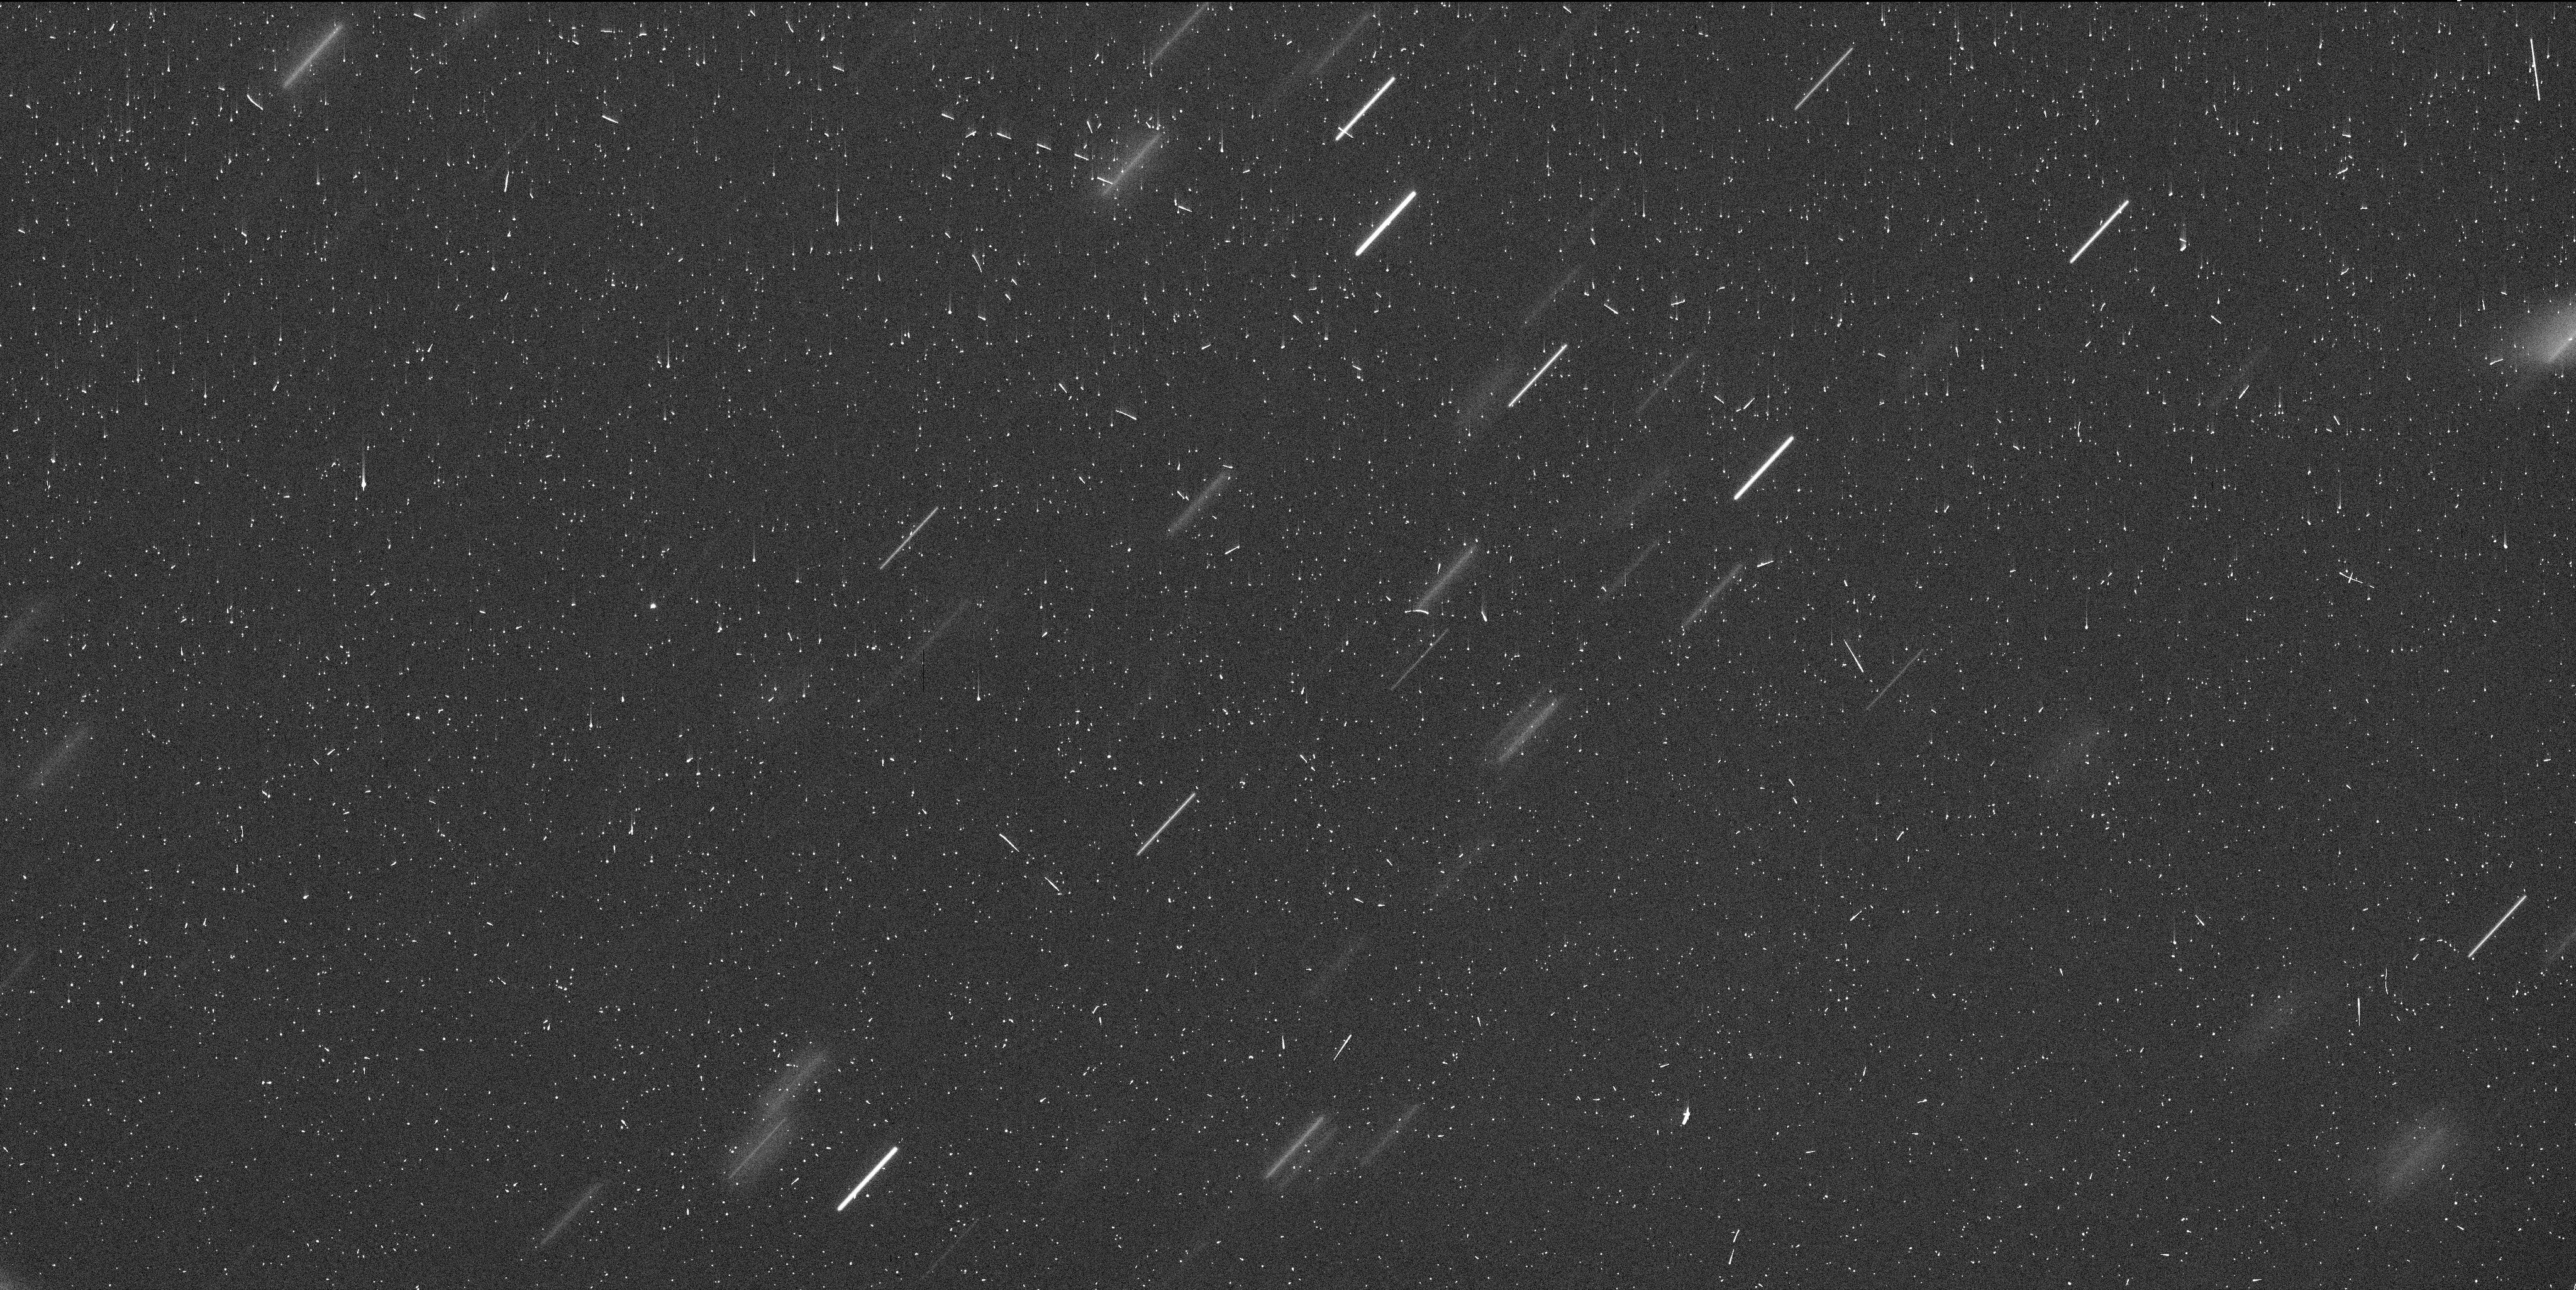
Target: DIDYMOS-UPDATE
Instrument: WFC3/UVIS
Filter: F350LP
Exposure: 6 min
Observation ID: if3l08c7q

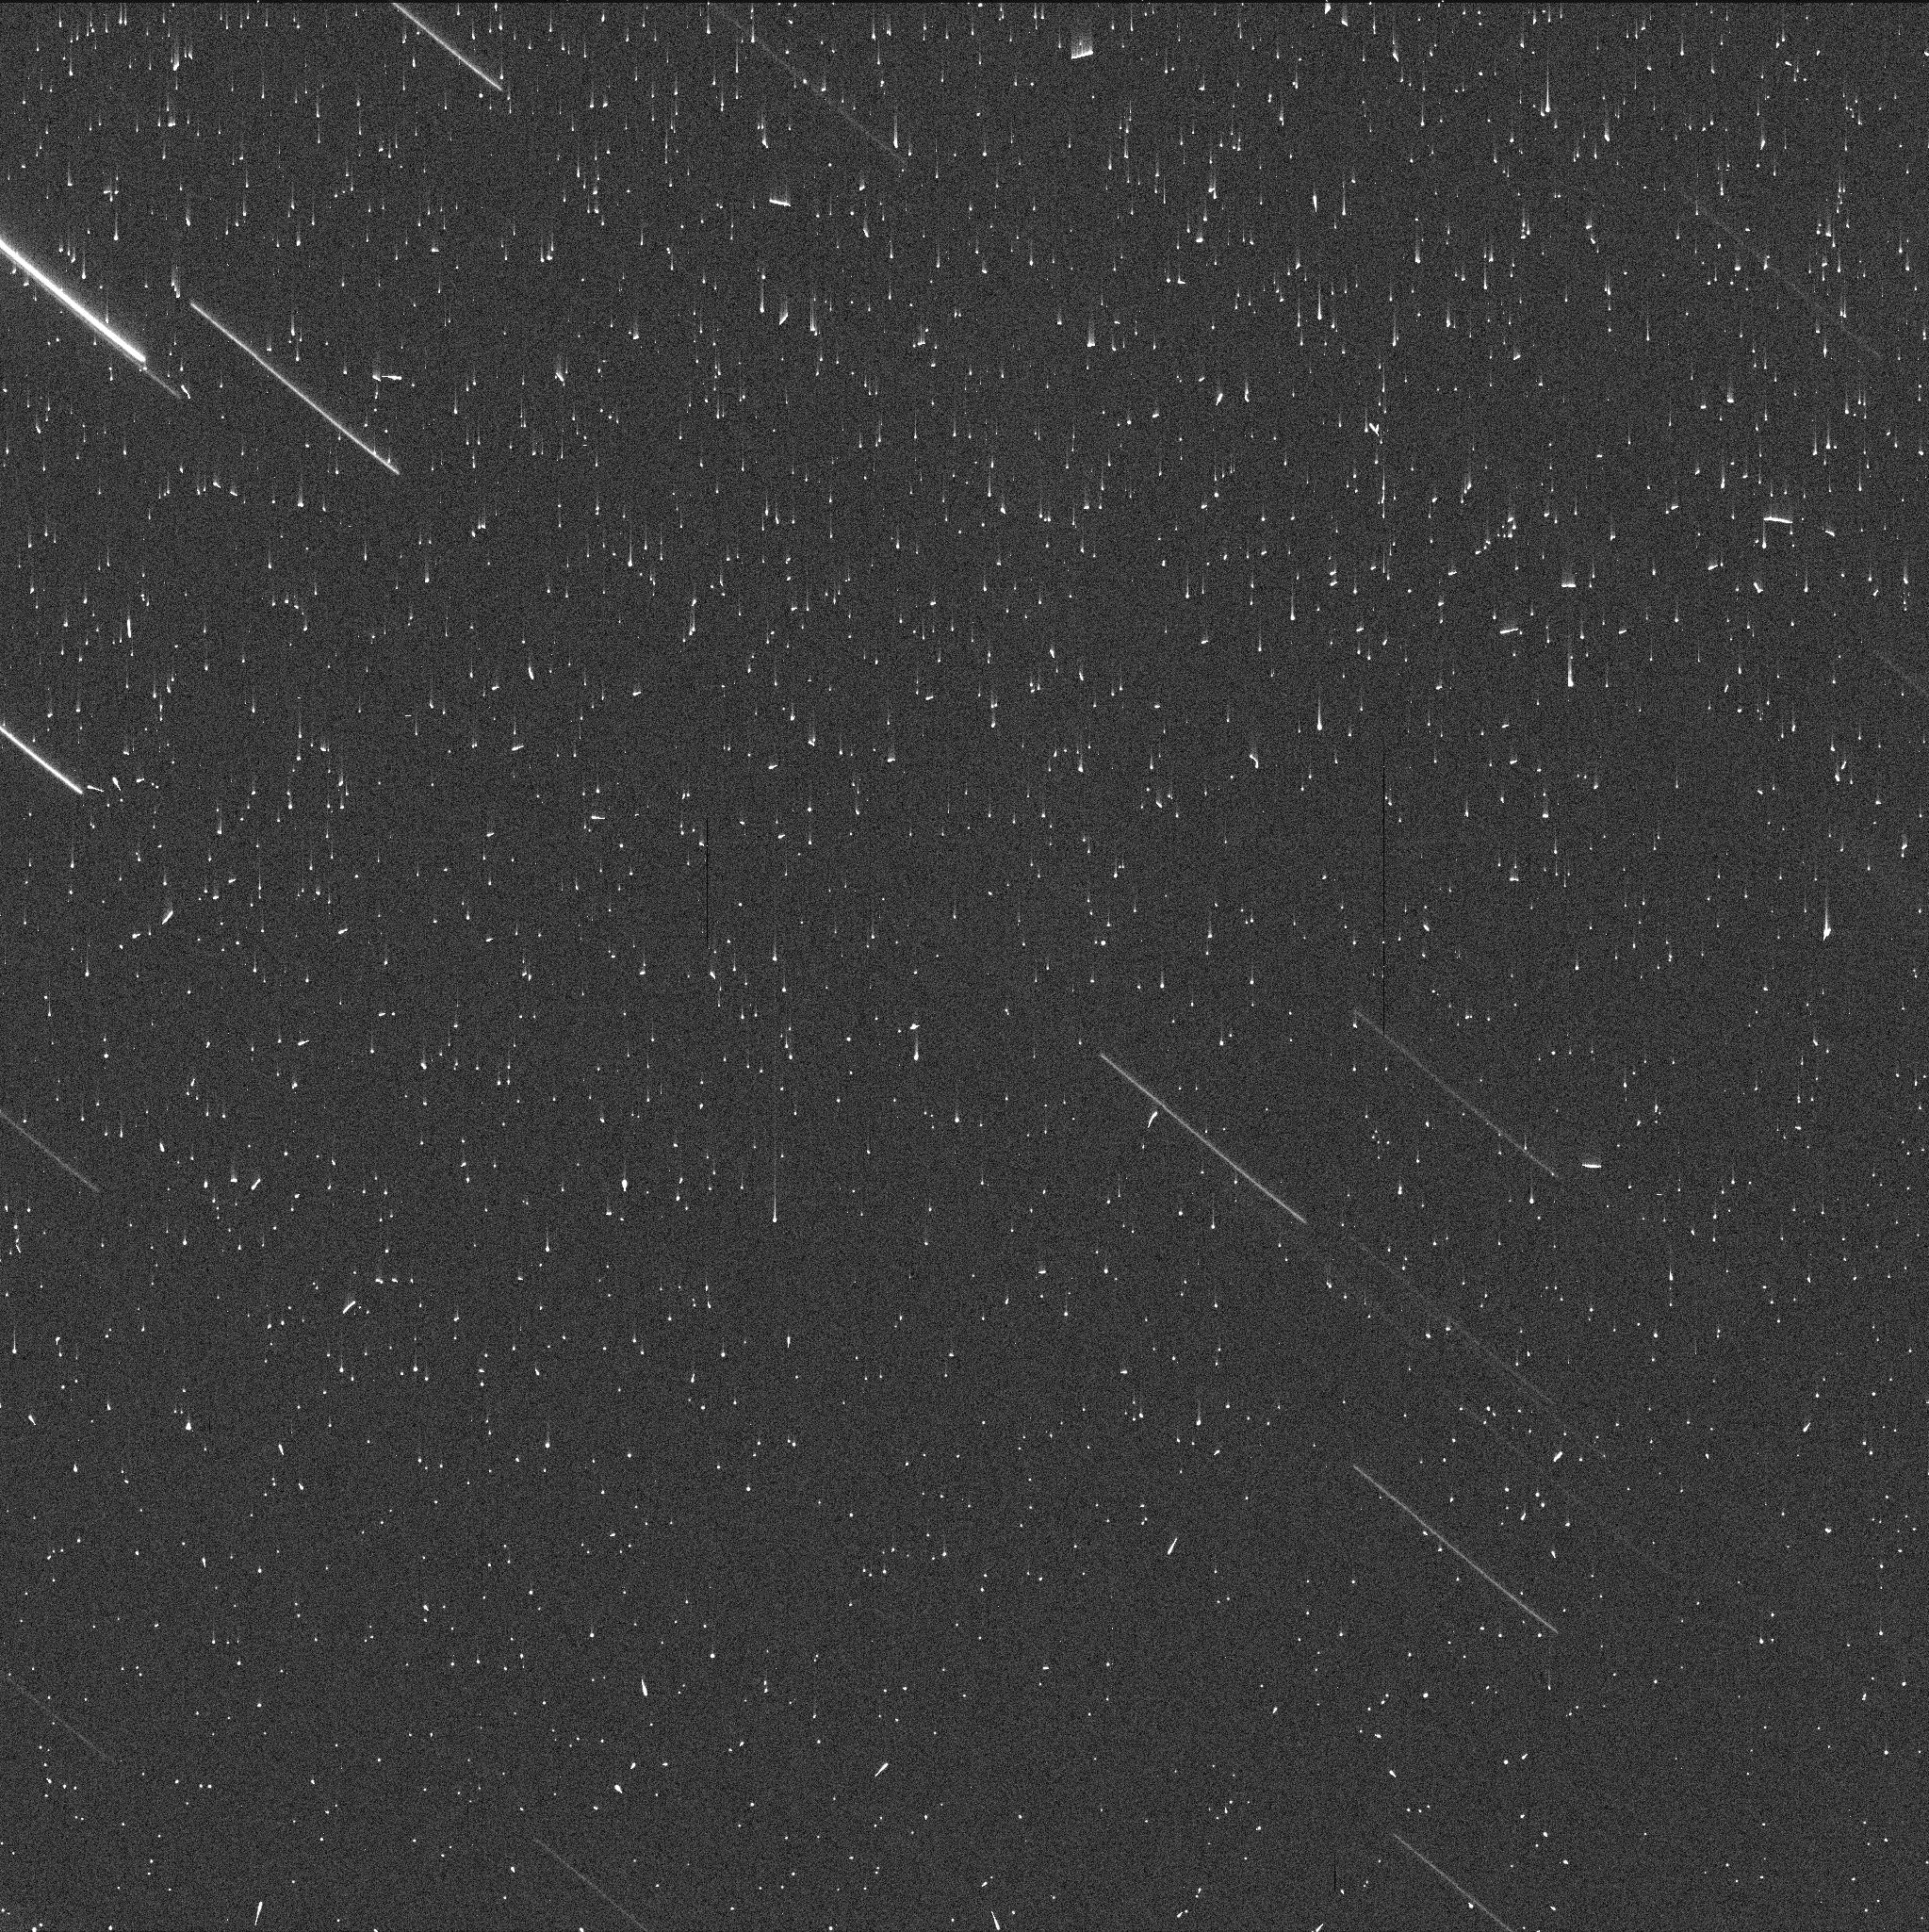
Target: DIDYMOS
Instrument: WFC3/UVIS
Filter: F350LP
Exposure: 2 min
Observation ID: if3l02whq

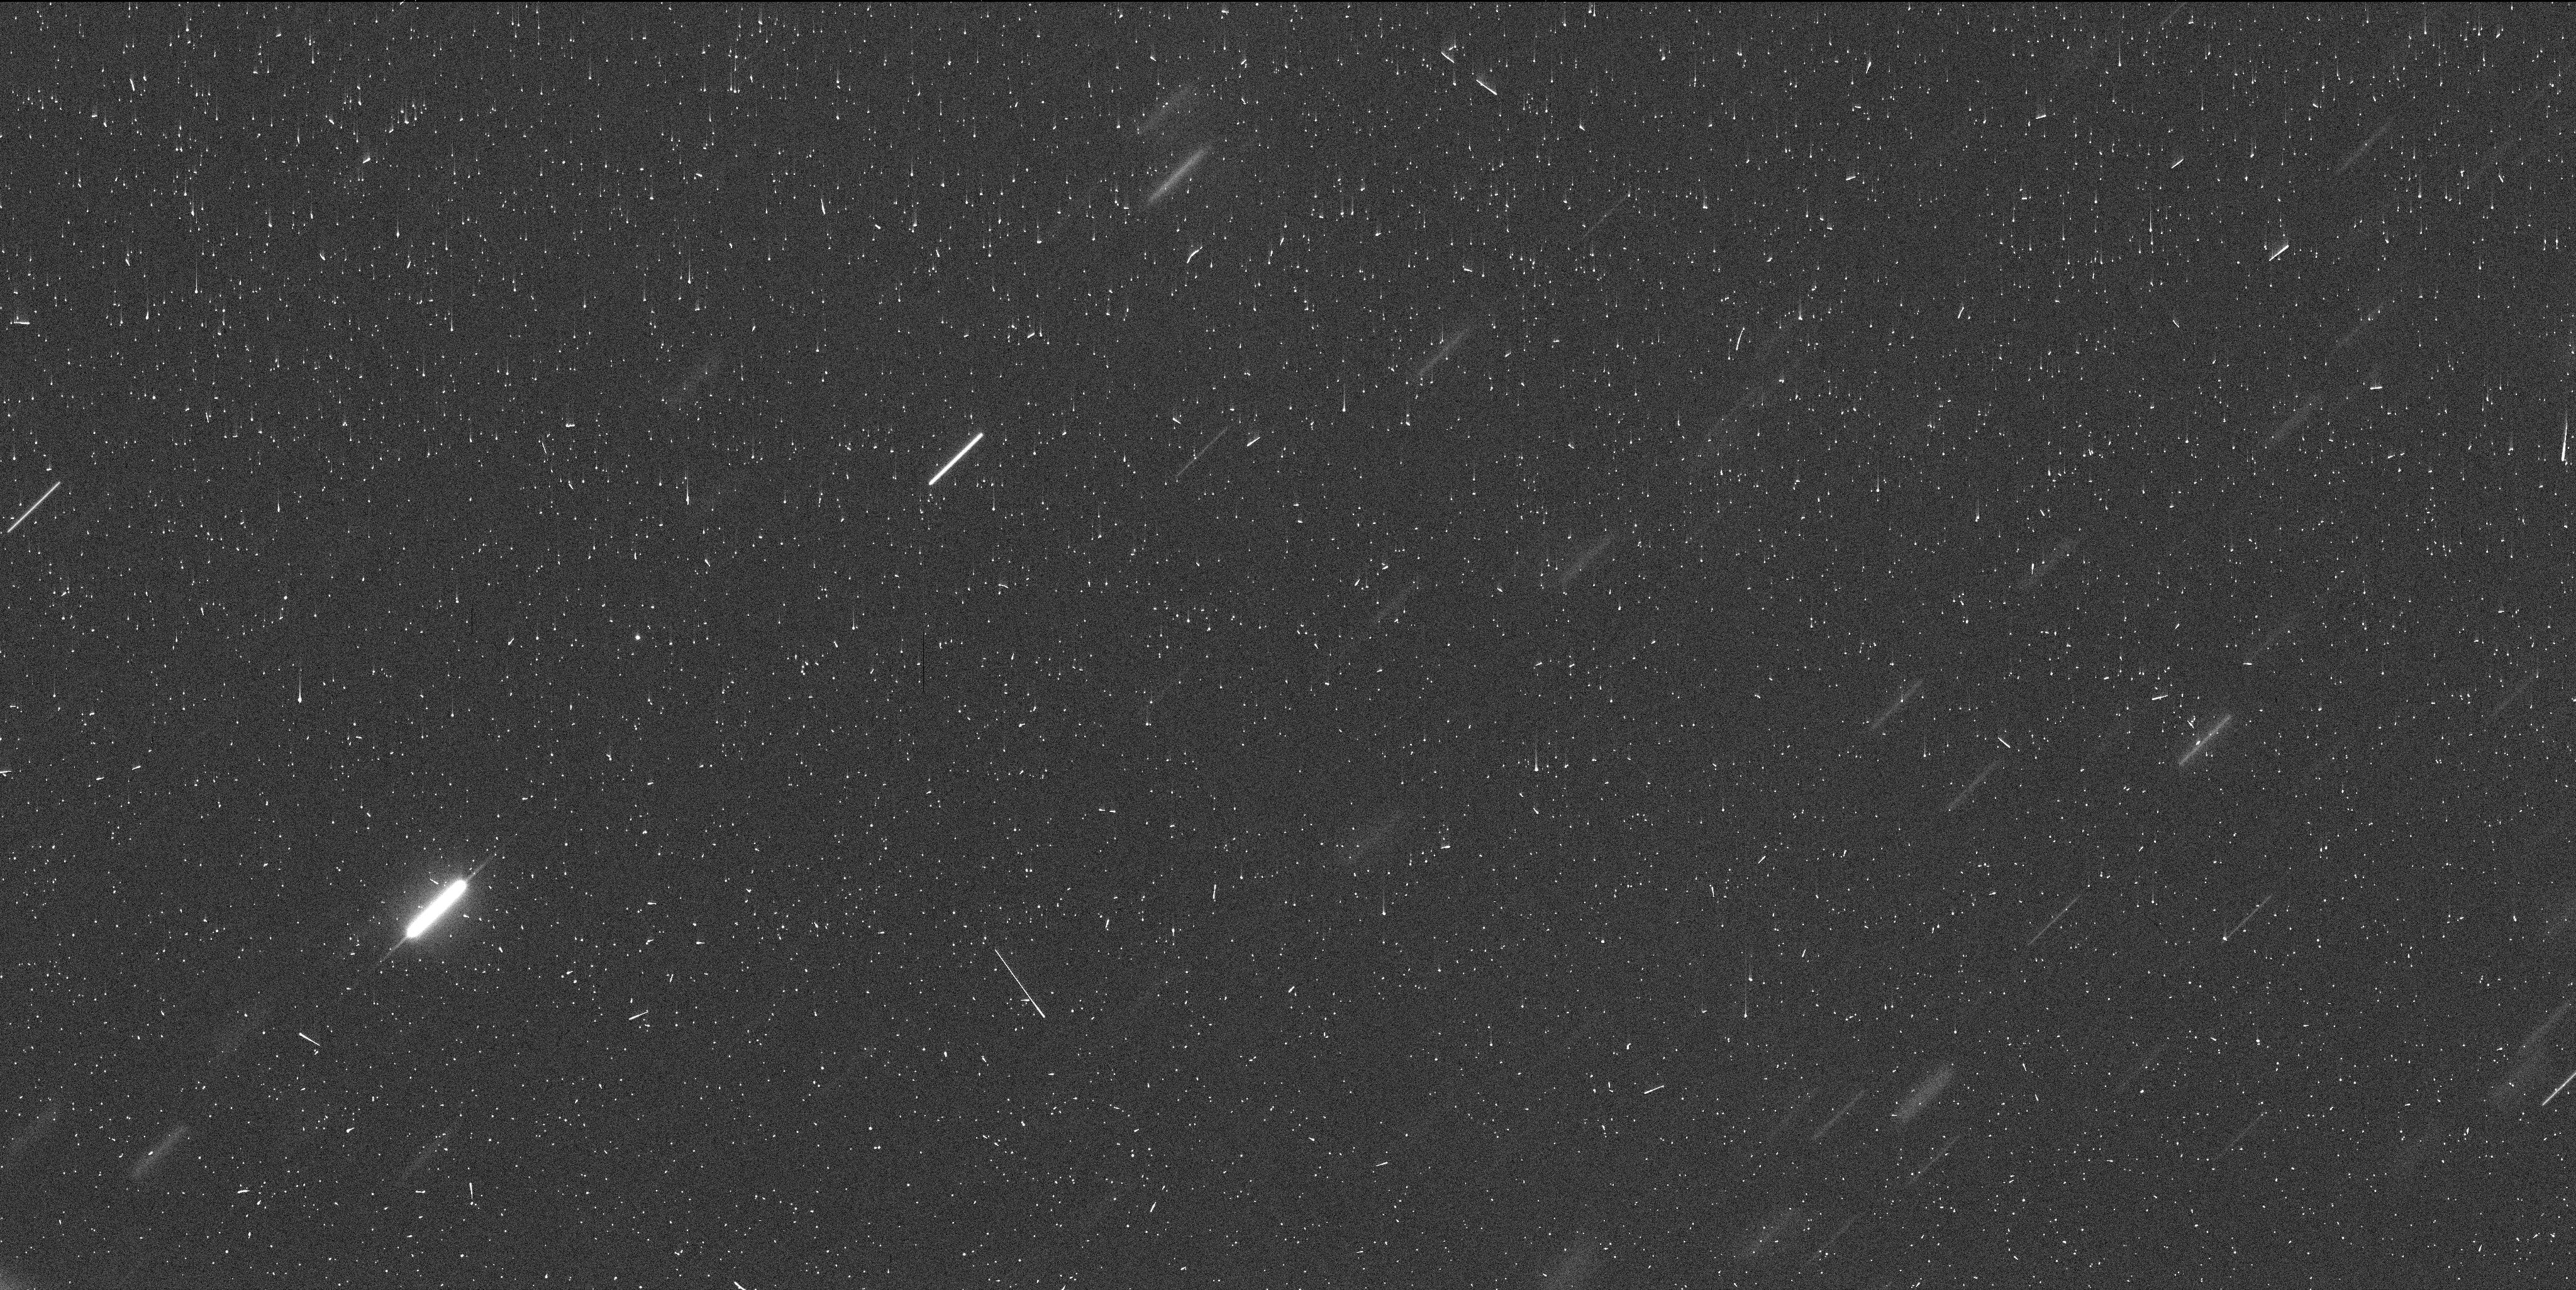
Target: DIDYMOS-UPDATE
Instrument: WFC3/UVIS
Filter: F350LP
Exposure: 6 min
Observation ID: if3l17cnq

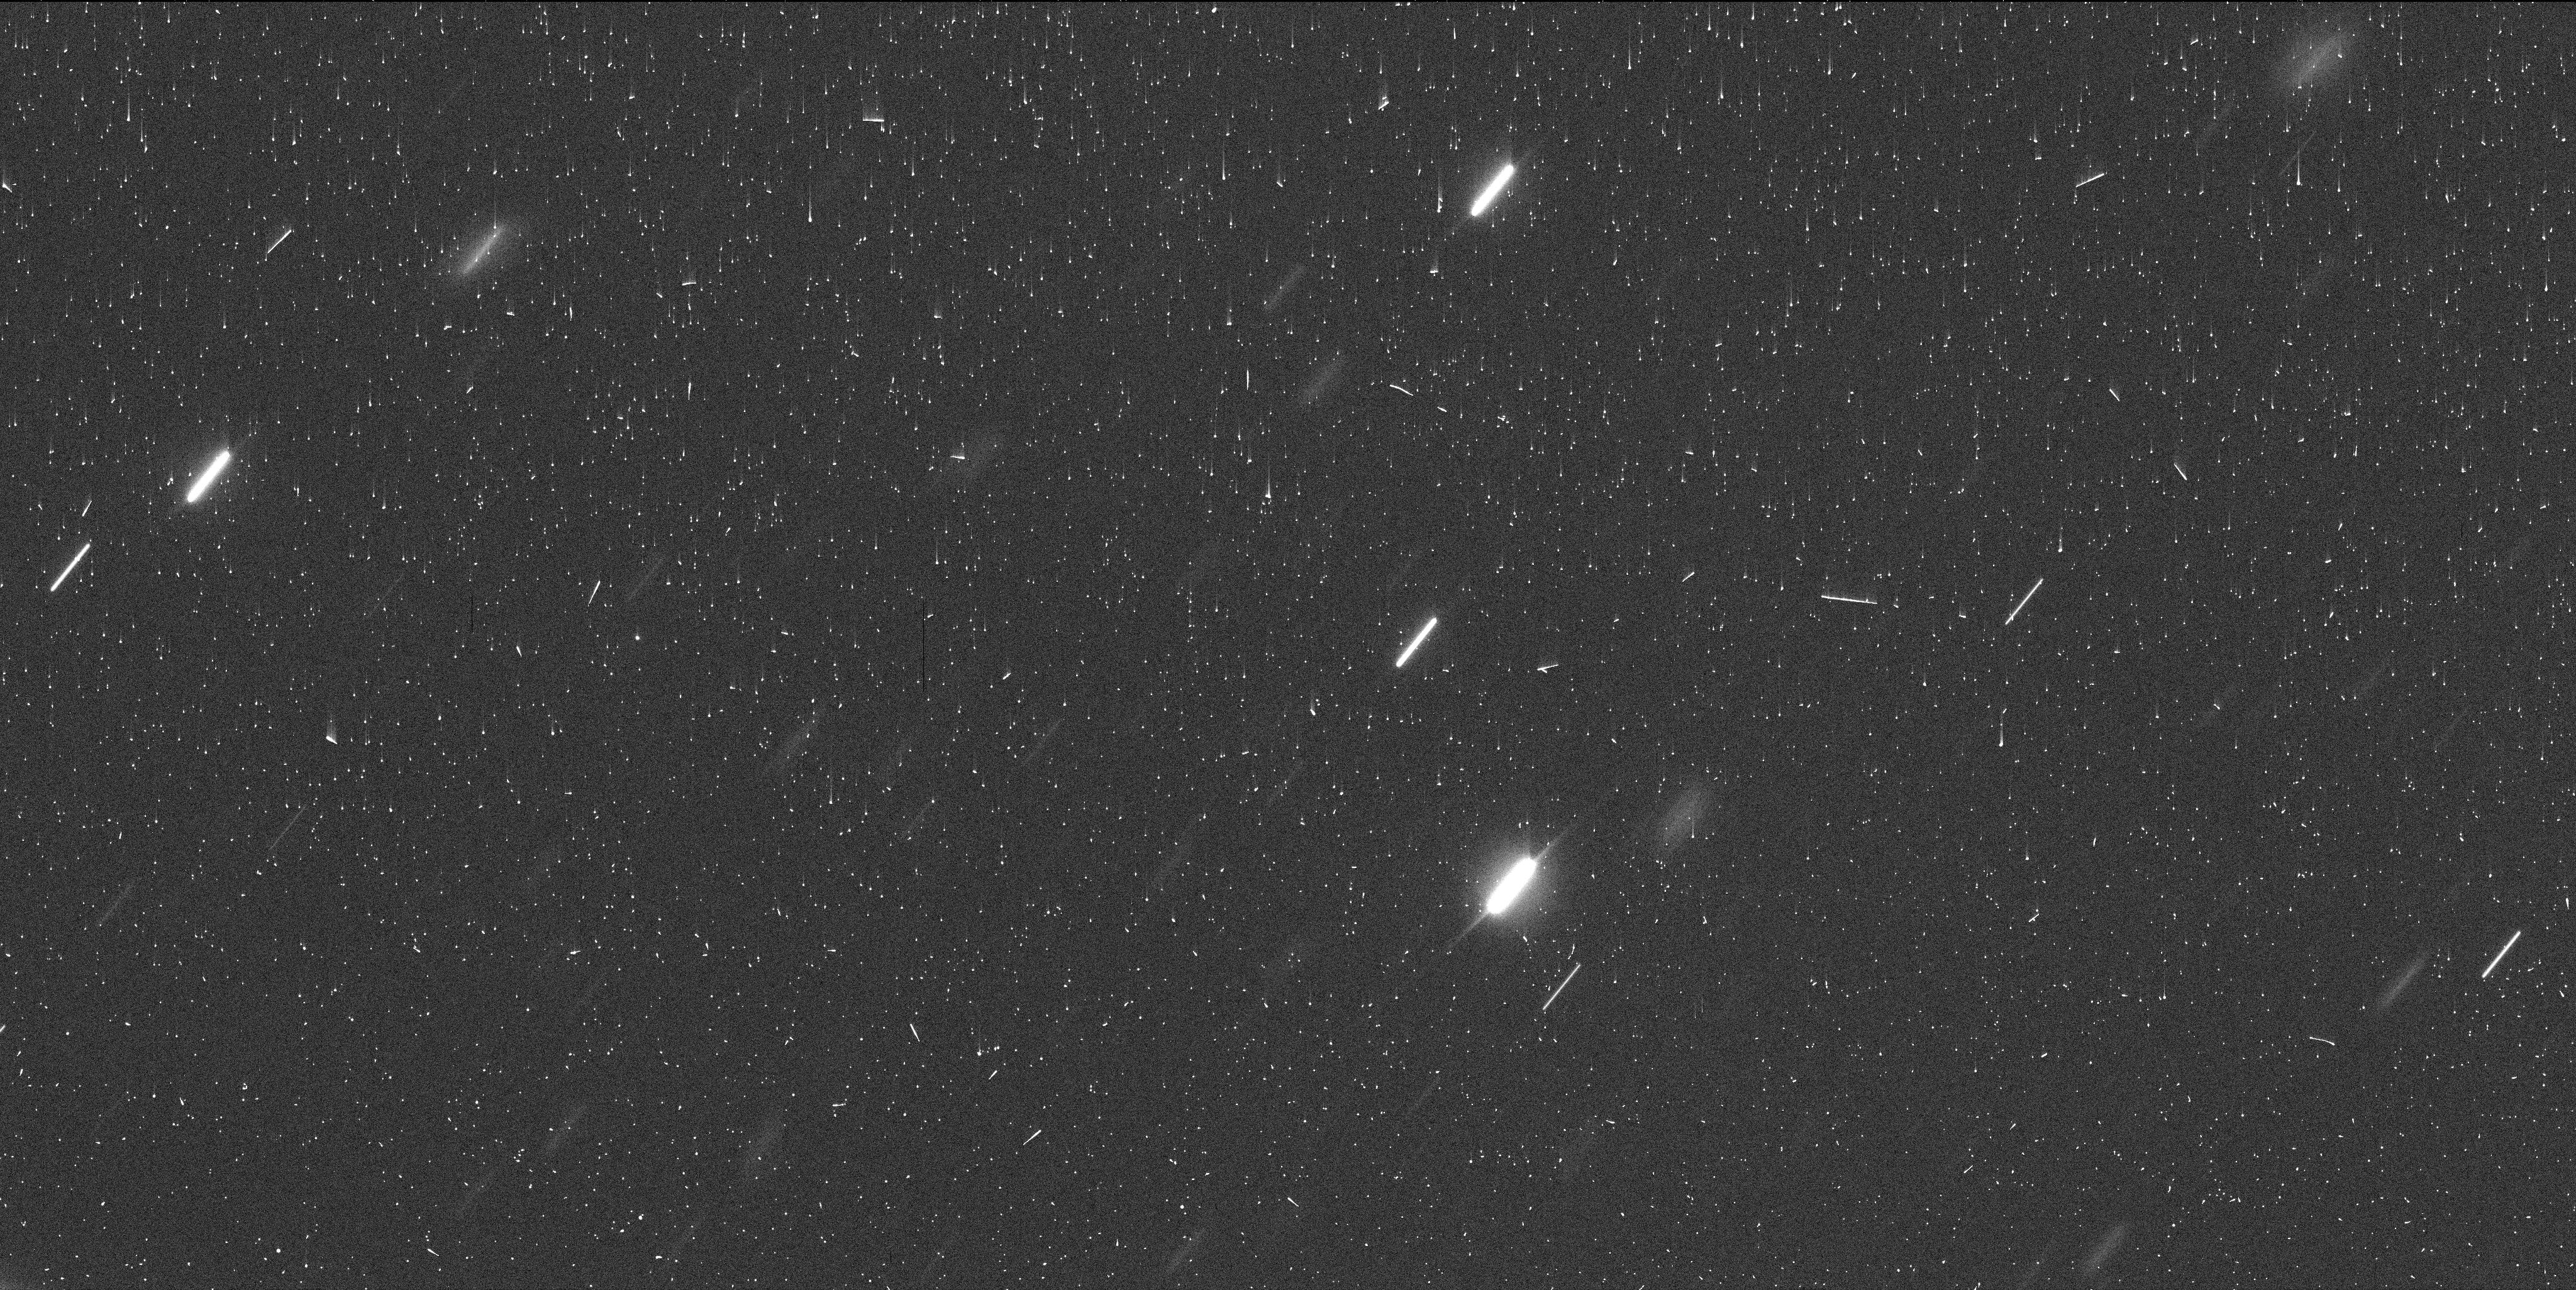
Target: DIDYMOS-UPDATE
Instrument: WFC3/UVIS
Filter: F350LP
Exposure: 4 min
Observation ID: if3l09d2q

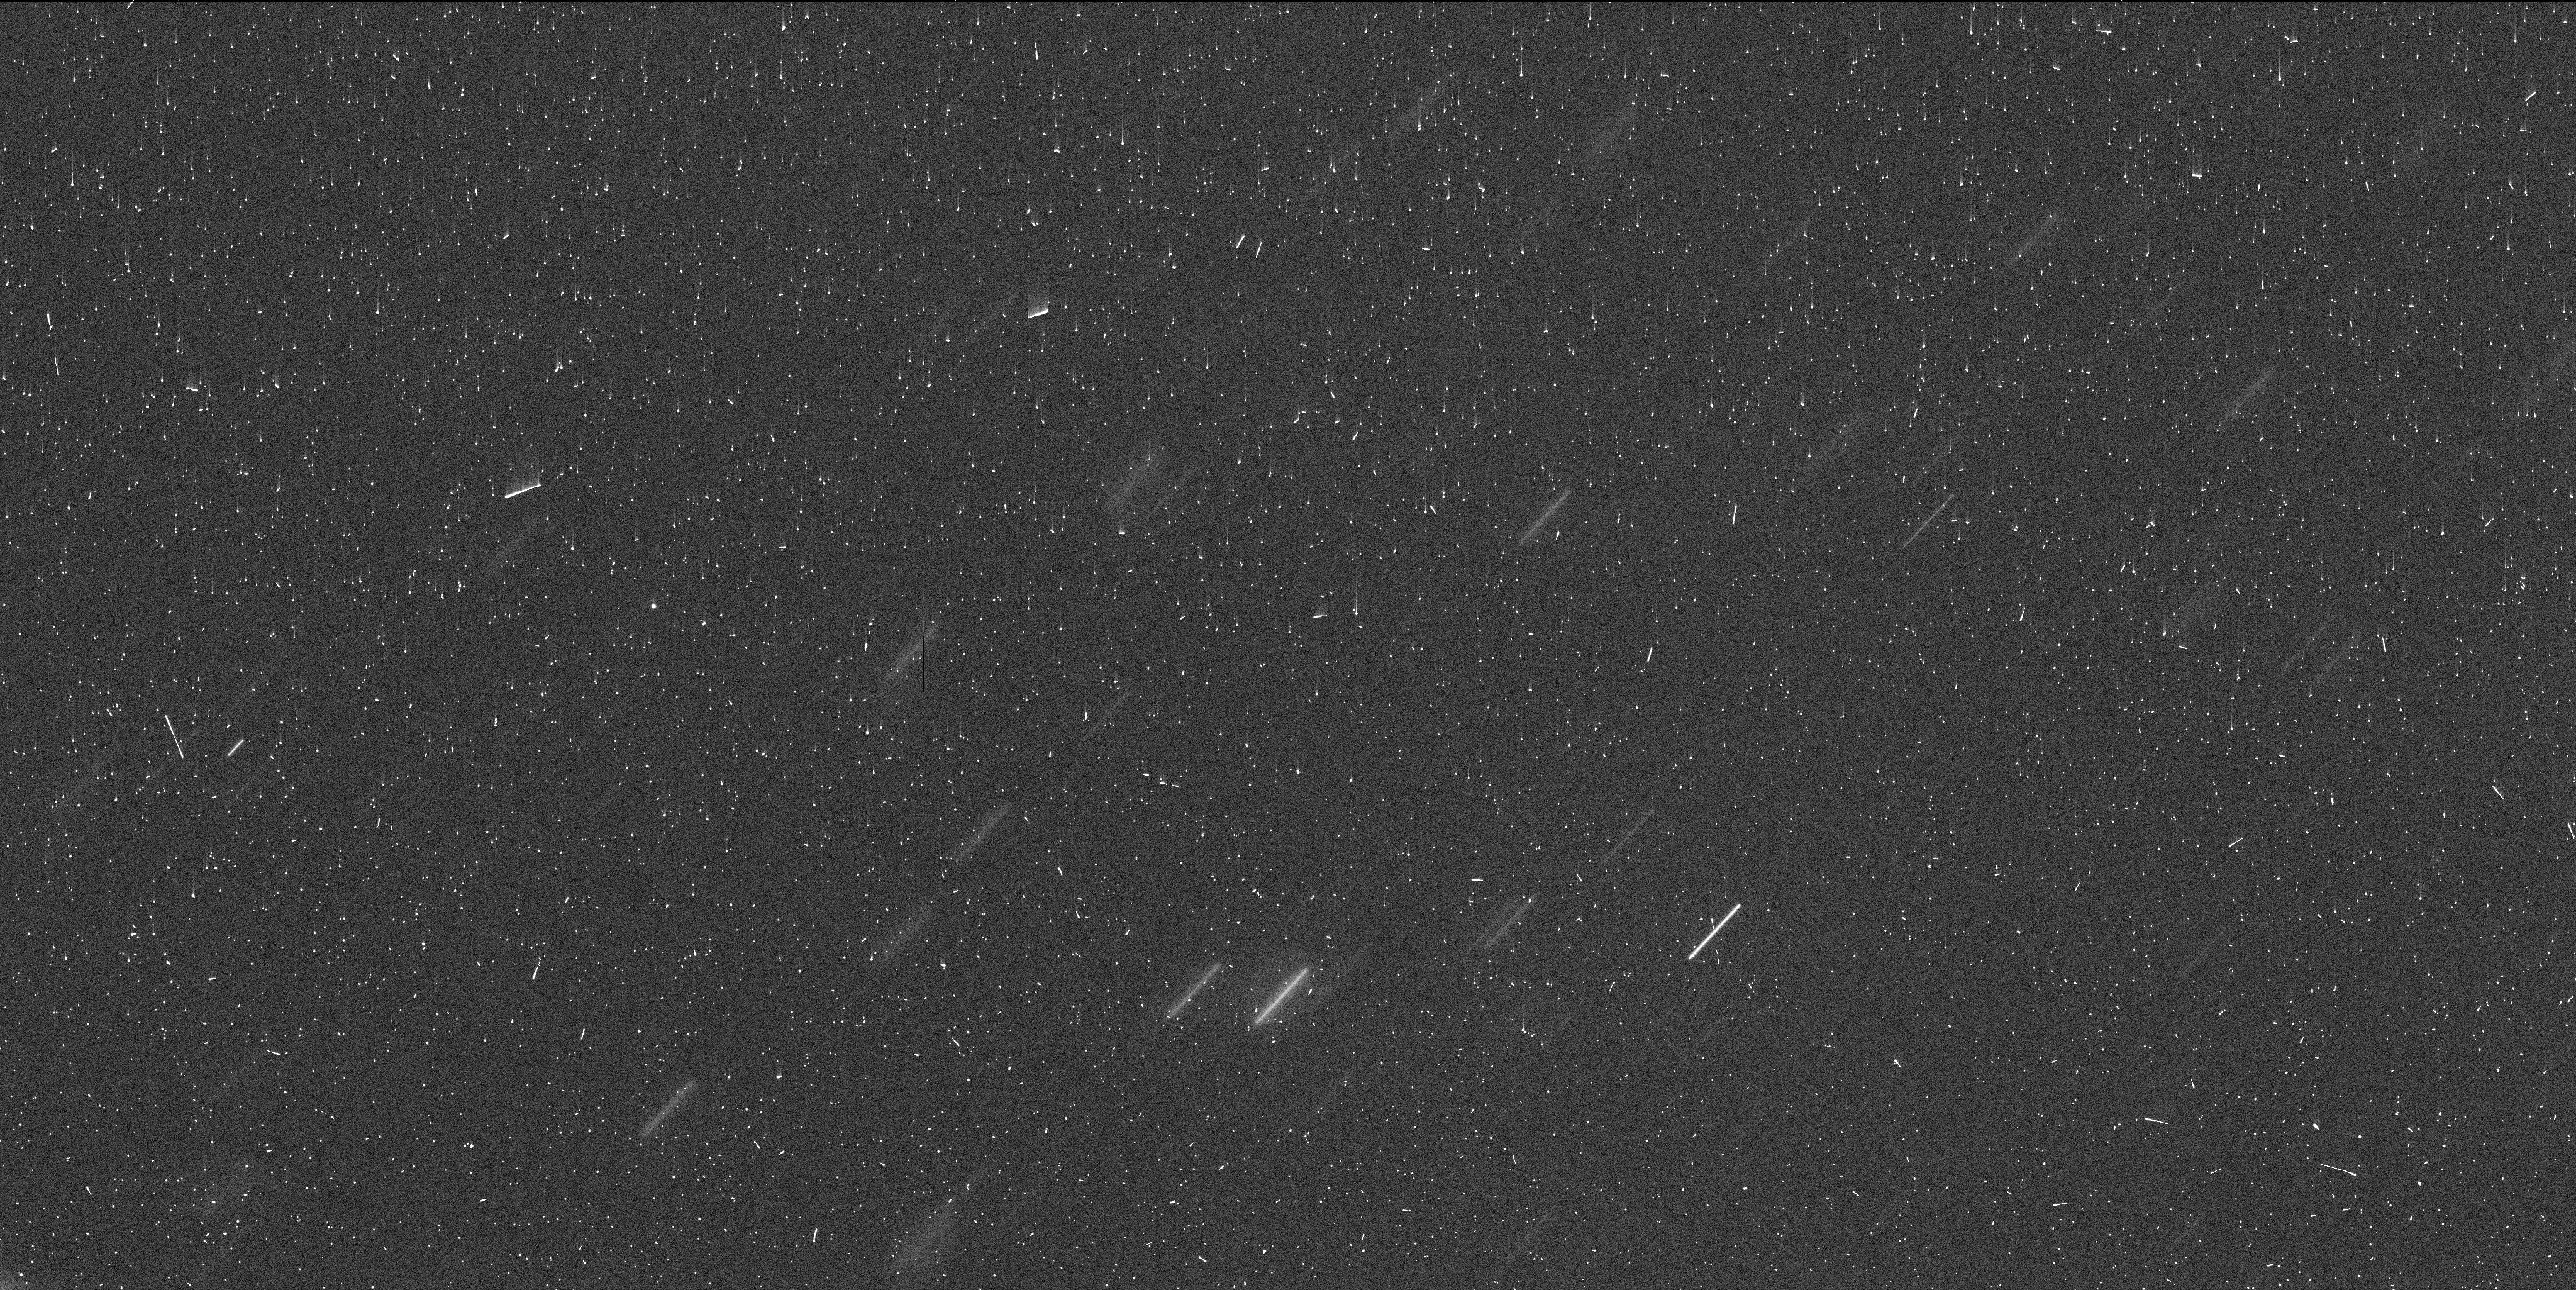
Target: DIDYMOS-UPDATE
Instrument: WFC3/UVIS
Filter: F350LP
Exposure: 6 min
Observation ID: if3l07dfq

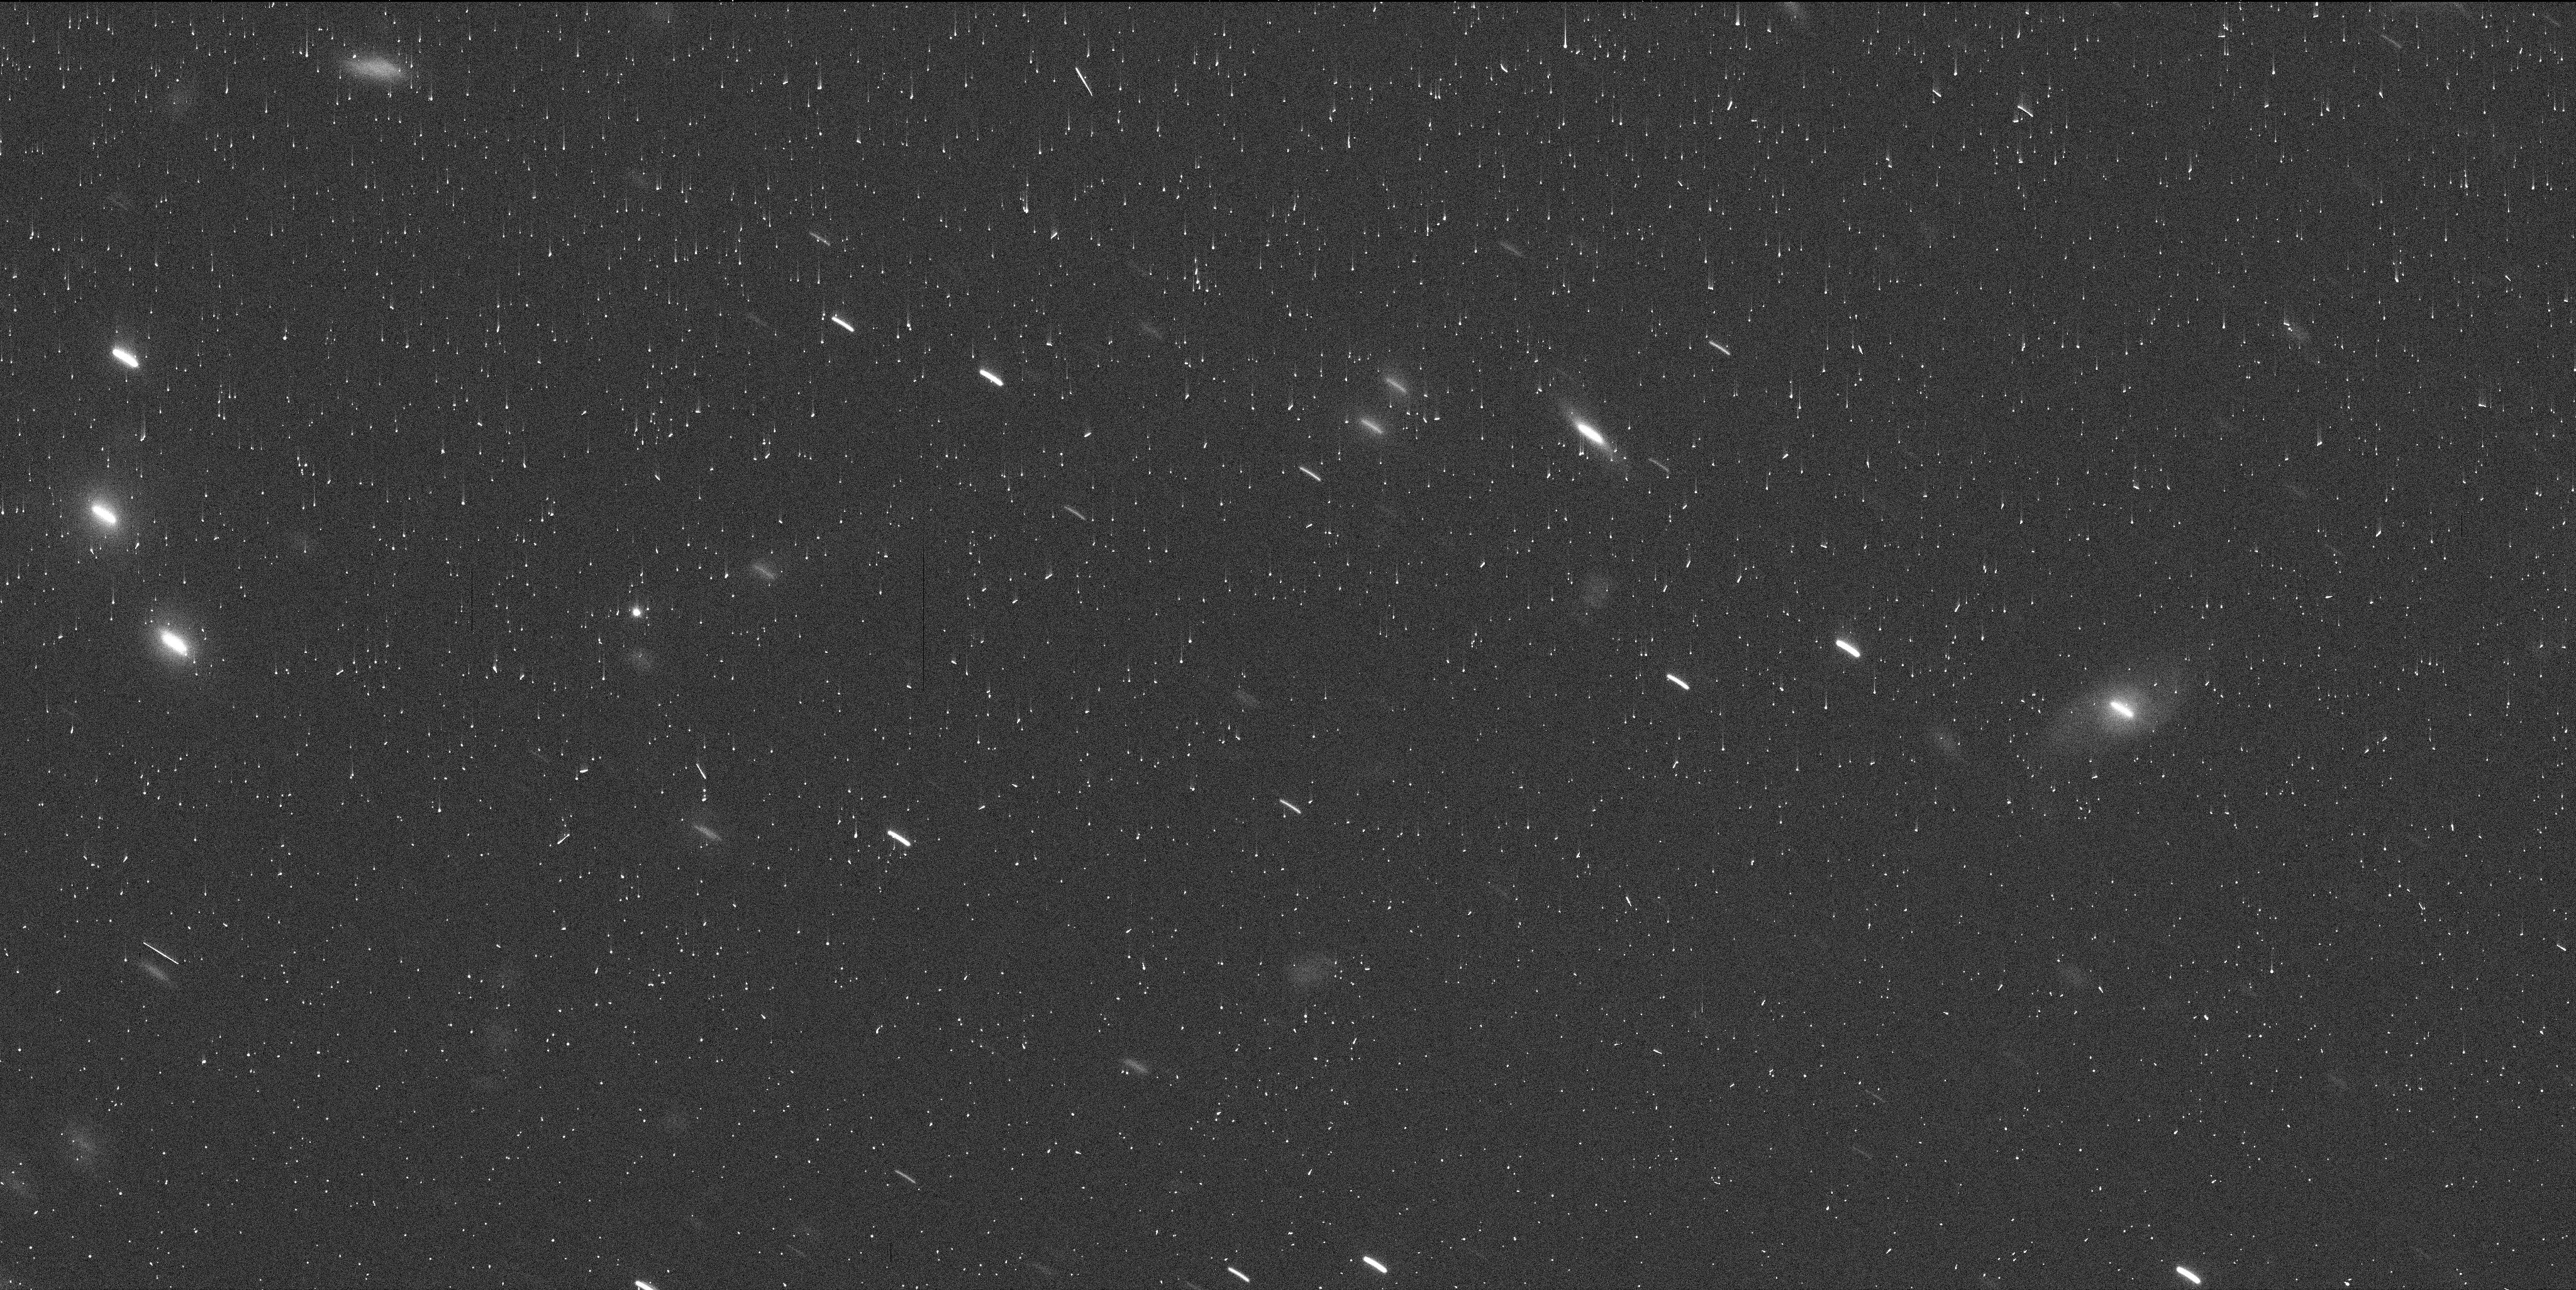
Target: DIDYMOS-UPDATE
Instrument: WFC3/UVIS
Filter: F350LP
Exposure: 3 min
Observation ID: if3l03slq

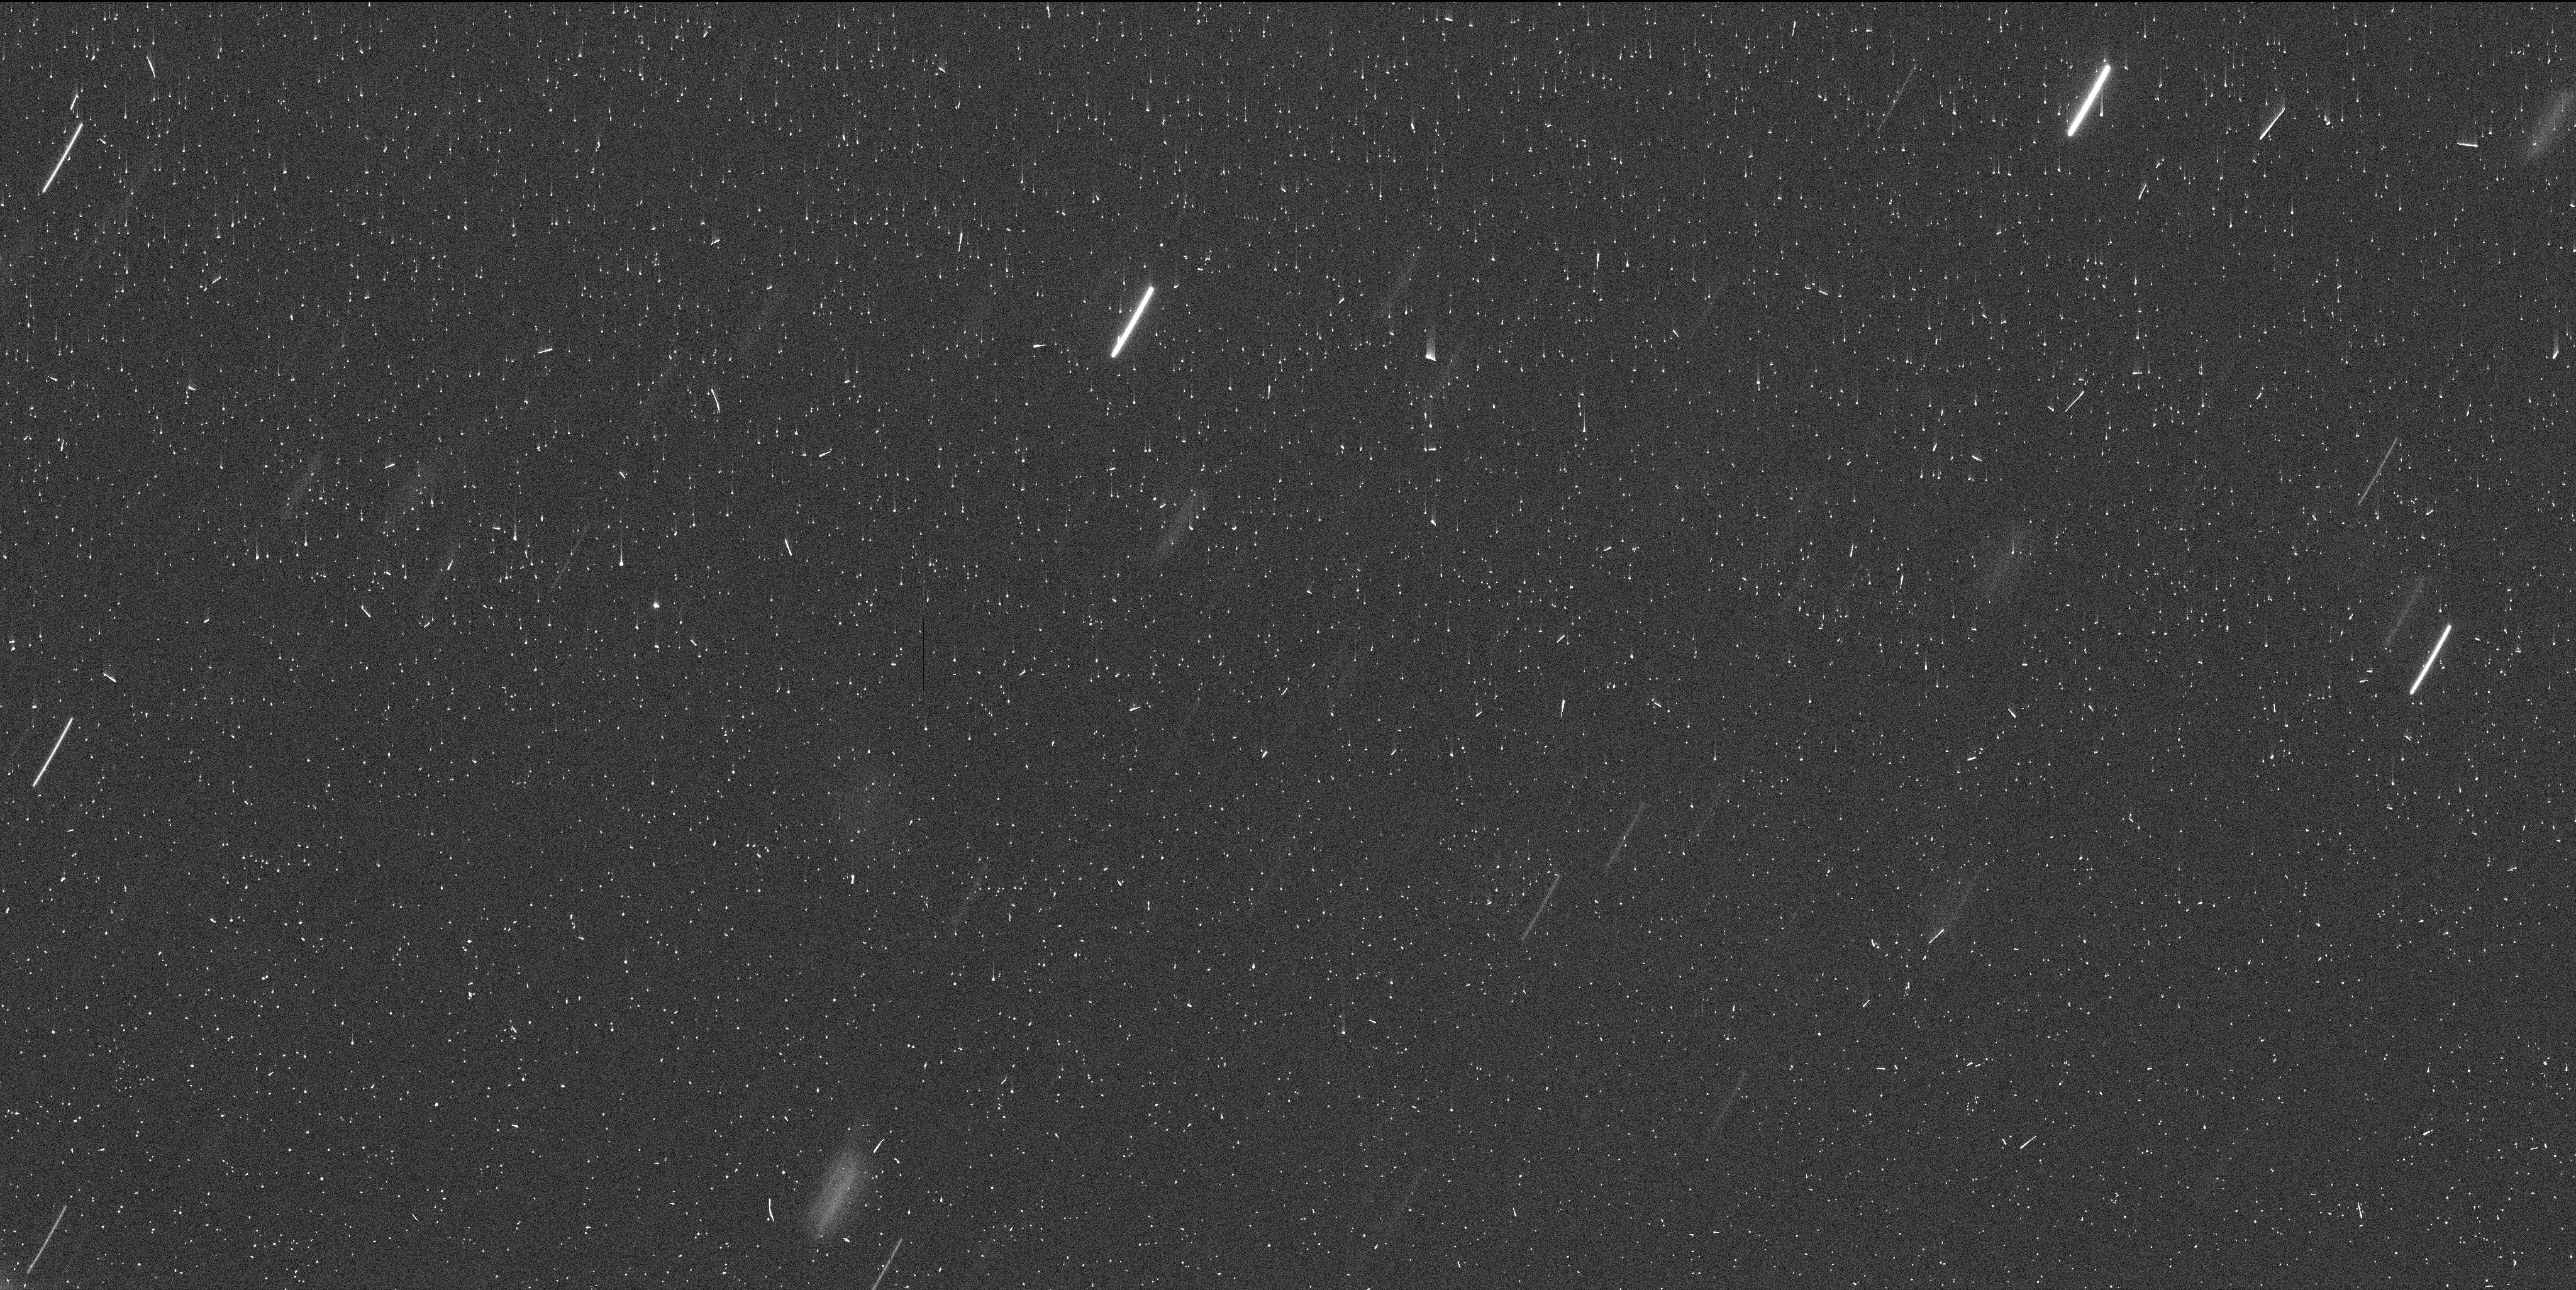
Target: DIDYMOS-UPDATE
Instrument: WFC3/UVIS
Filter: F350LP
Exposure: 6 min
Observation ID: if3l06cwq

Long-Term Evolution of Dimorphoss Dust Tail Created by the DART Impact (PI: Li, Jian-Yang)

NASA's DART (Double Asteroid Redirection Test) spacecraft successfully impacted Dimorphos on September 26, 2022 and created an active asteroid that potentially provides invaluable context for interpreting observations of natural active asteroids. Studying Dimorphos's ejecta and tail evolution carries profound implications for the impact disruption process of asteroids, one of the major processes in asteroid evolution. The HST observations (GO-16674) immediately following the impact revealed spectacular details of the ejecta evolution from excavation to the development of a long dust tail that has remained visible from the ground since ~3 hours after impact. It is the first time that the detailed formational process of an asteroid tail has ever been observed. As the continuation of the highly successful HST program to observe the DART ejecta (GO-16674), we request 9 orbits of HST DD time to monitor the long-term evolution of the remarkable tail of Dimorphos with the HST/WFC3 at a cadence of approximately 3 weeks from late January to early July 2023. The new observations will provide essential information about the mm and larger particles and the dynamics of slow ejecta dust in the Didymos binary system under the influence of solar radiation pressure. Large particles are critical to constrain the total ejecta mass to estimate the momentum transfer in the DART impact independent of the orbital period change of the binary system. Long-term monitoring will essentially connect the Dimorphos's tail with those of natural active asteroids. HST's high resolution, high sensitivity, and stable optical performance are crucial for our proposed observations.